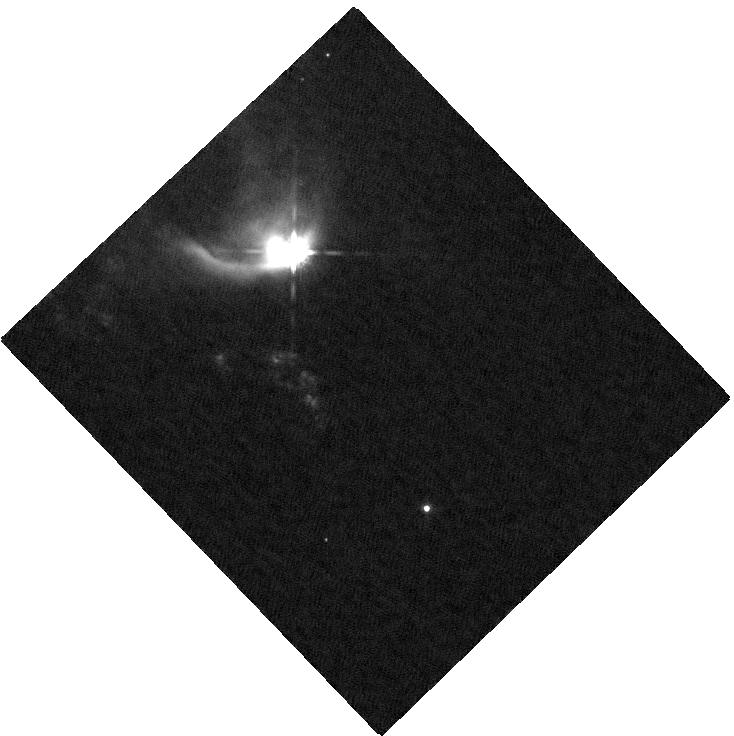
Target: LMZ9
Instrument: WFC3/IR
Filter: F160W
Exposure: 4 min
Observation ID: hst_11205_01_wfc3_ir_f160w_ia2a01

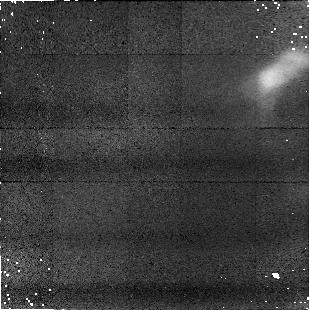
Target: LMZ7
Instrument: NICMOS/NIC1
Filter: F110W
Exposure: 11 min
Observation ID: na2a05010

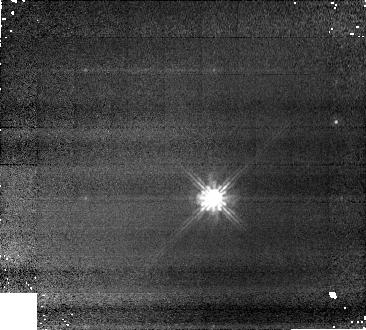
Target: N177
Instrument: NICMOS/NIC1
Filter: F110W
Exposure: 9 min
Observation ID: na2a12010

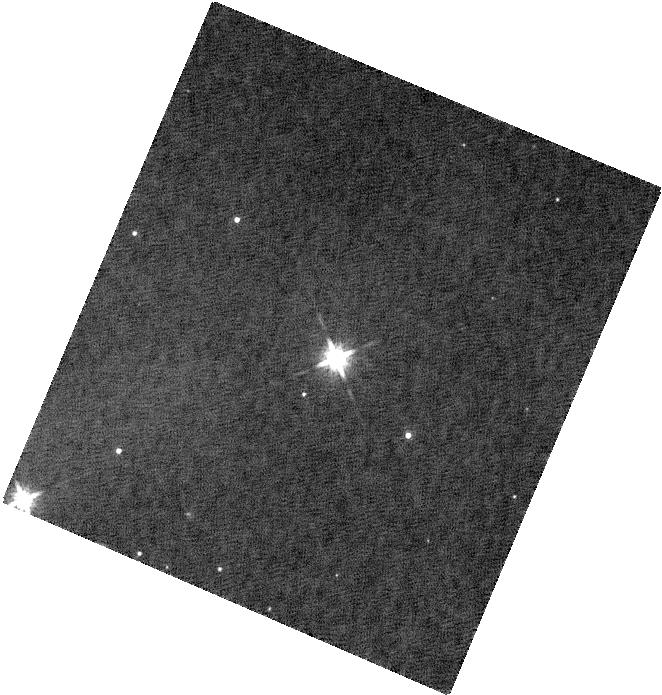
Target: N741
Instrument: WFC3/IR
Filter: F160W
Exposure: 5 min
Observation ID: hst_11205_17_wfc3_ir_f160w_ia2a17

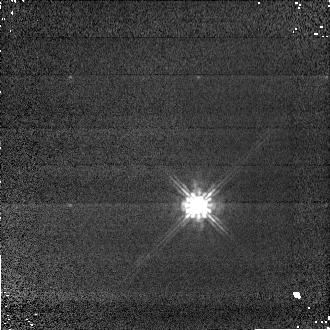
Target: N590
Instrument: NICMOS/NIC1
Filter: F110W
Exposure: 2 min
Observation ID: na2a02030

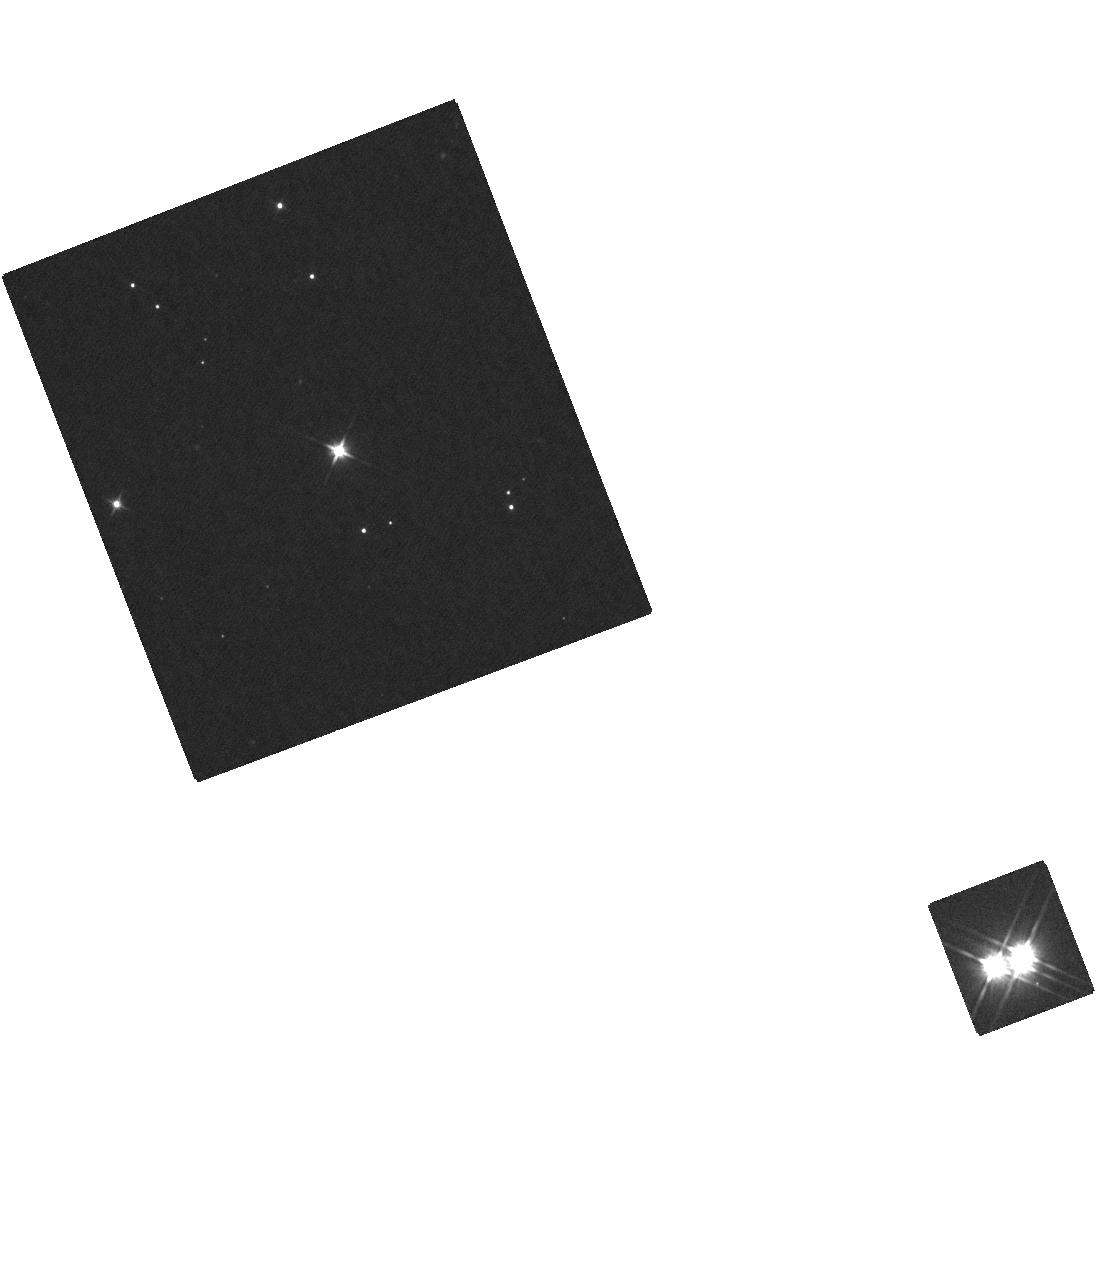
Target: N1211
Instrument: WFC3/IR
Filter: F110W
Exposure: 6 min
Observation ID: hst_11205_20_wfc3_ir_f110w_ia2a20

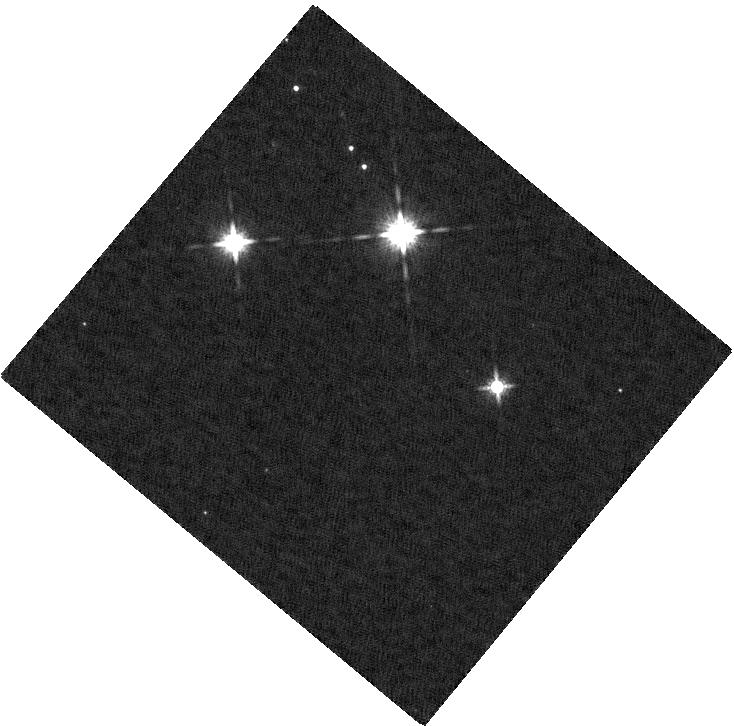
Target: N351
Instrument: WFC3/IR
Filter: F160W
Exposure: 5 min
Observation ID: hst_11205_15_wfc3_ir_f160w_ia2a15

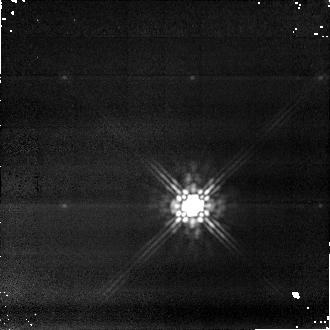
Target: N618
Instrument: NICMOS/NIC1
Filter: F160W
Exposure: 18 min
Observation ID: na2a16020

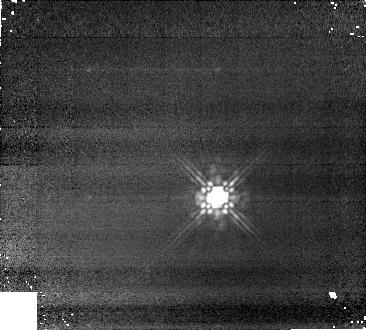
Target: N326
Instrument: NICMOS/NIC1
Filter: F160W
Exposure: 9 min
Observation ID: na2a14020

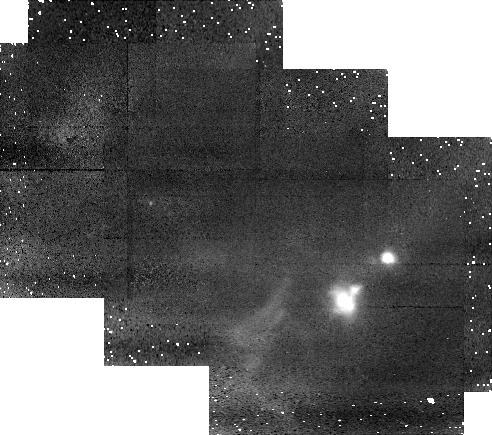
Target: LMZ9B
Instrument: NICMOS/NIC1
Filter: F110W
Exposure: 19 min
Observation ID: na2a07010

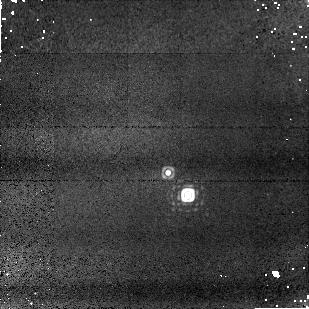
Target: N513
Instrument: NICMOS/NIC1
Filter: F164N
Exposure: 13 min
Observation ID: na2a21030

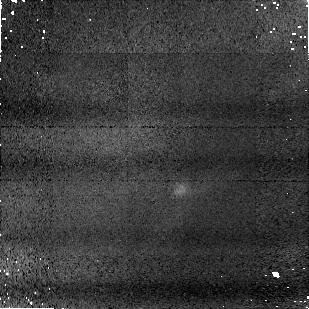
Target: C1-9
Instrument: NICMOS/NIC1
Filter: F160W
Exposure: 11 min
Observation ID: na2a06020

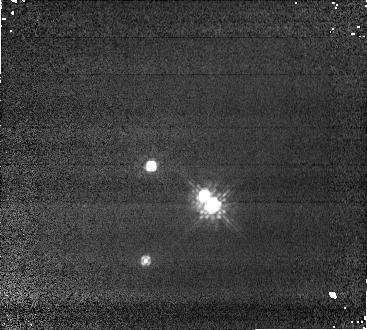
Target: N584
Instrument: NICMOS/NIC1
Filter: F110W
Exposure: 2 min
Observation ID: na2a22010

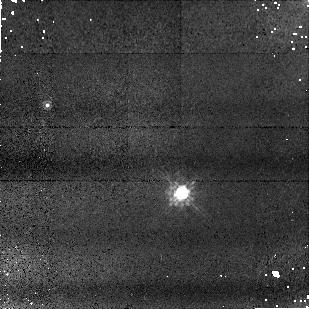
Target: N250
Instrument: NICMOS/NIC1
Filter: F110W
Exposure: 11 min
Observation ID: na2a26010

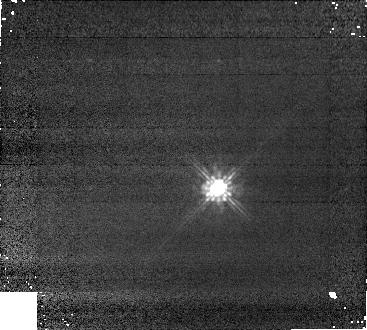
Target: N998
Instrument: NICMOS/NIC1
Filter: F110W
Exposure: 5 min
Observation ID: na2a19010

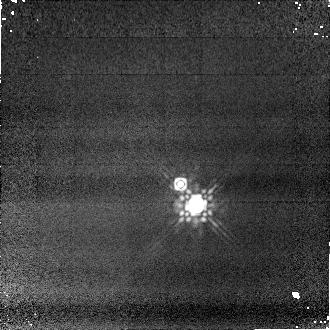
Target: N628
Instrument: NICMOS/NIC1
Filter: F160W
Exposure: 4 min
Observation ID: na2a22040

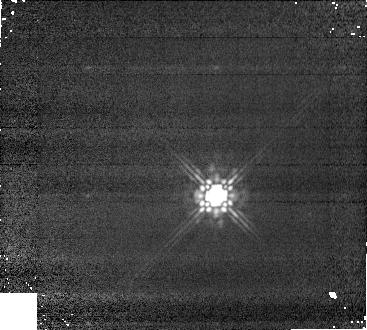
Target: N1116
Instrument: NICMOS/NIC1
Filter: F160W
Exposure: 5 min
Observation ID: na2a24020

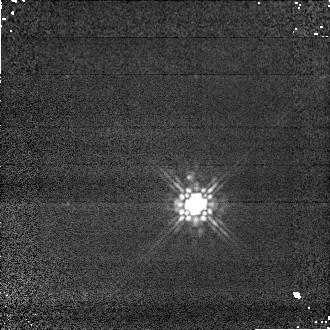
Target: N581
Instrument: NICMOS/NIC1
Filter: F160W
Exposure: 1 min
Observation ID: na2a04040

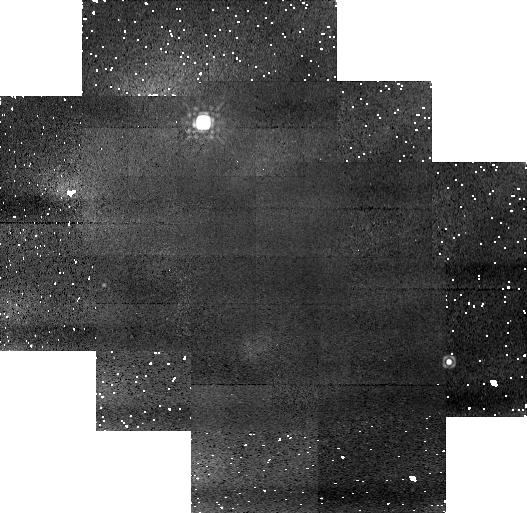
Target: ORIBSMM39B
Instrument: NICMOS/NIC1
Filter: F160W
Exposure: 19 min
Observation ID: na2a10020

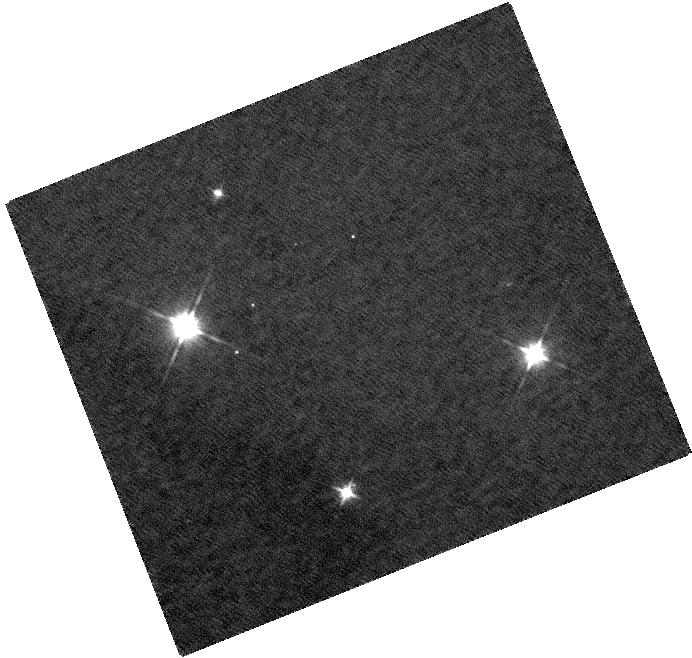
Target: N739
Instrument: WFC3/IR
Filter: F110W
Exposure: 5 min
Observation ID: hst_11205_18_wfc3_ir_f110w_ia2a18

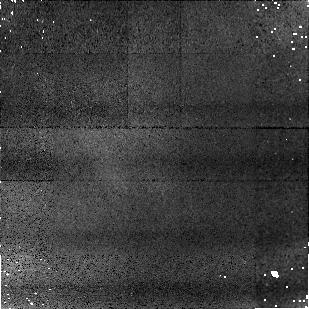
Target: C1-20
Instrument: NICMOS/NIC1
Filter: F110W
Exposure: 11 min
Observation ID: na2a08010

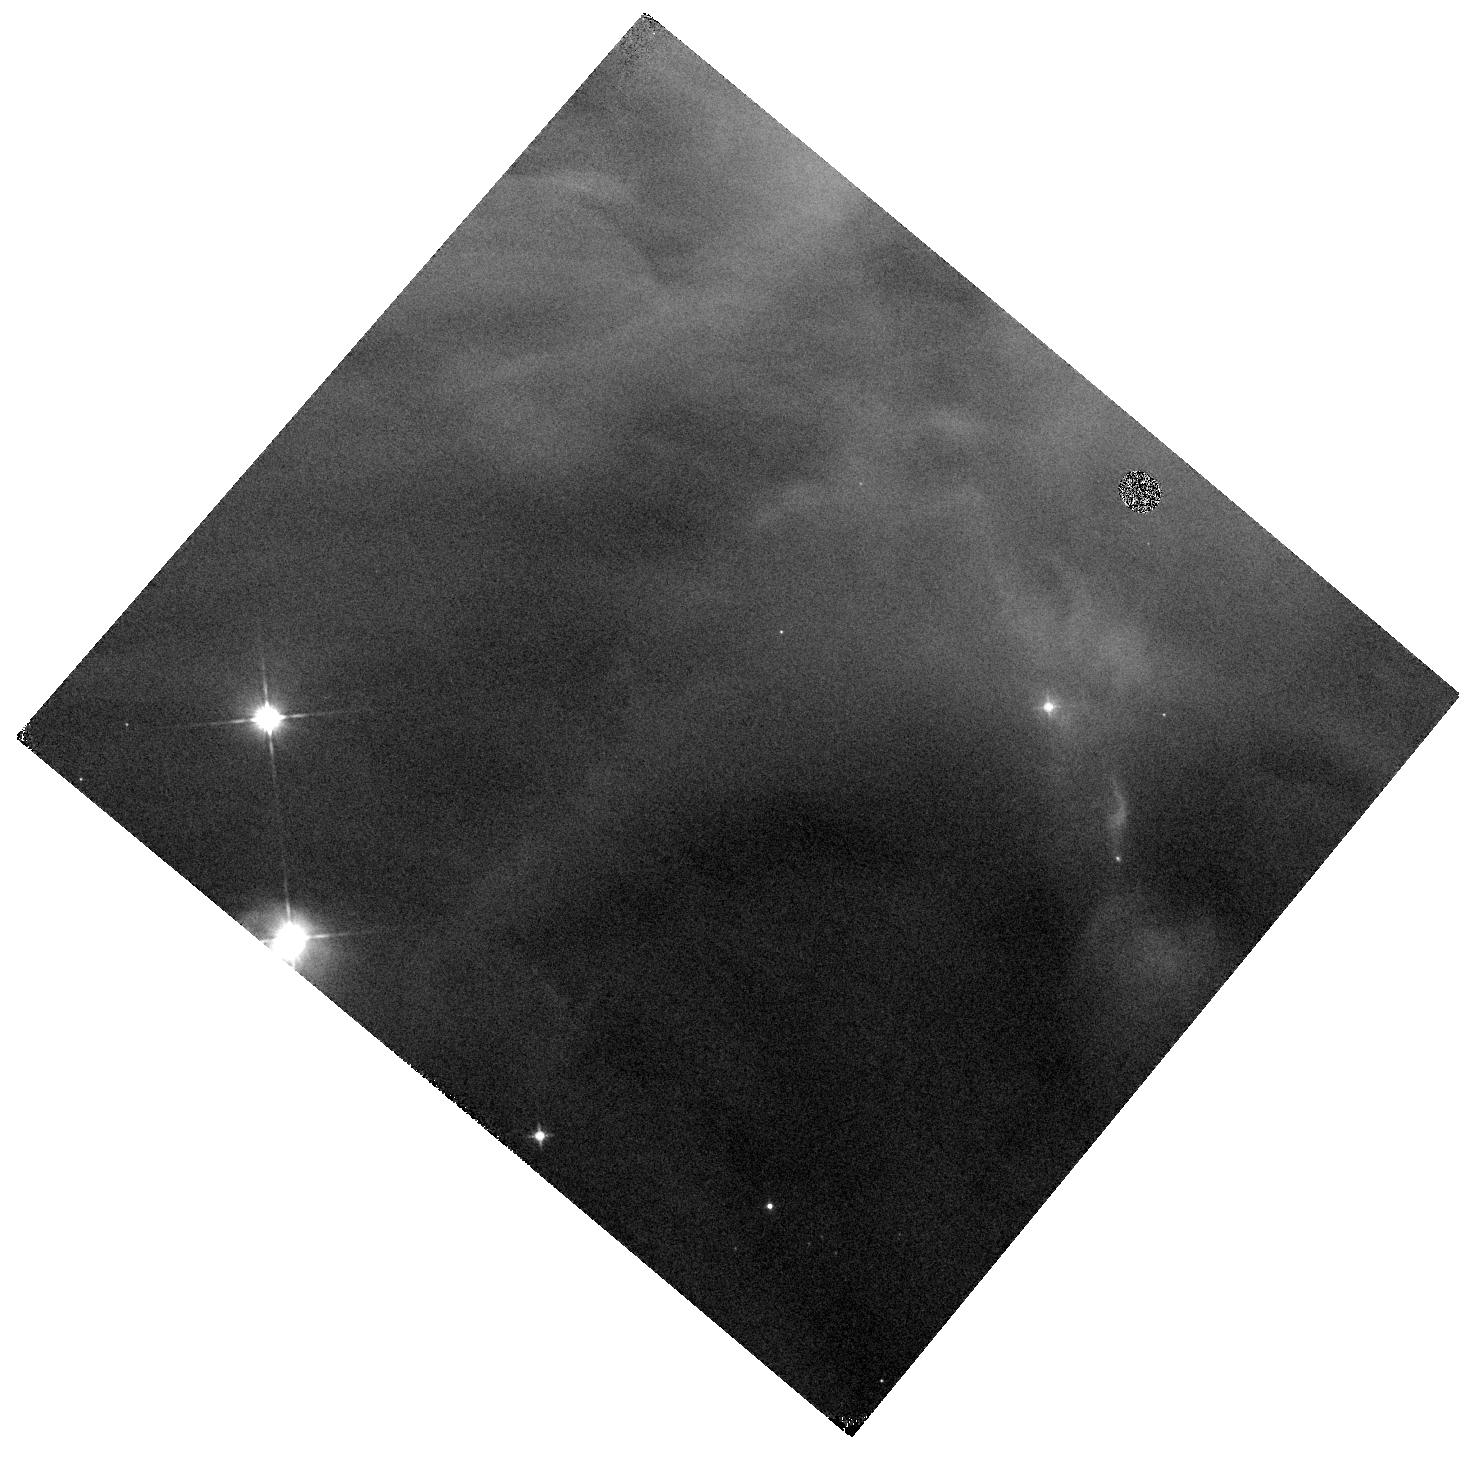
Target: ORIBSMM39C
Instrument: WFC3/IR
Filter: F110W
Exposure: 3 min
Observation ID: hst_11205_11_wfc3_ir_f110w_ia2a11

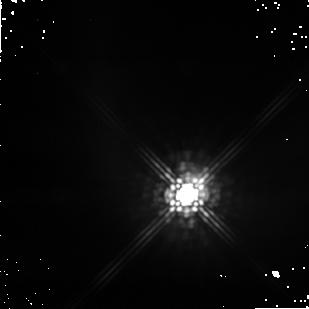
Target: V1647ORI
Instrument: NICMOS/NIC1
Filter: F160W
Exposure: 11 min
Observation ID: na2a02020

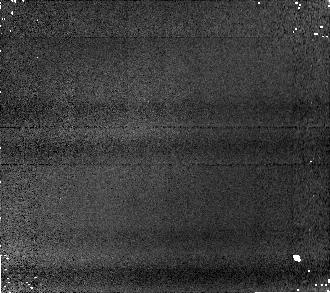
Target: N1284
Instrument: NICMOS/NIC1
Filter: F160W
Exposure: 8 min
Observation ID: na2a25020

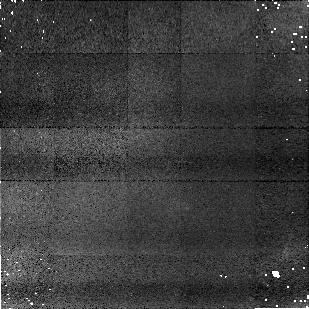
Target: HH22
Instrument: NICMOS/NIC1
Filter: F110W
Exposure: 11 min
Observation ID: na2a04010

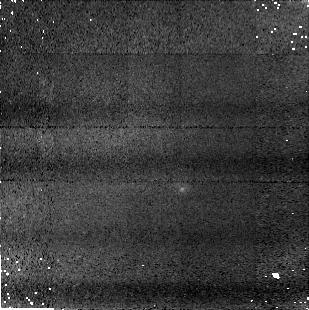
Target: ORIBSMM38
Instrument: NICMOS/NIC1
Filter: F160W
Exposure: 11 min
Observation ID: na2a09020

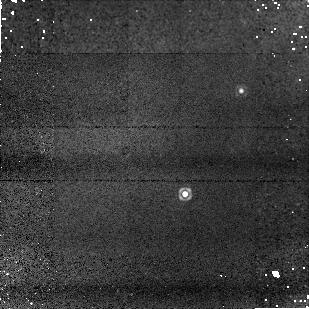
Target: N602
Instrument: NICMOS/NIC1
Filter: F164N
Exposure: 17 min
Observation ID: na2a23030

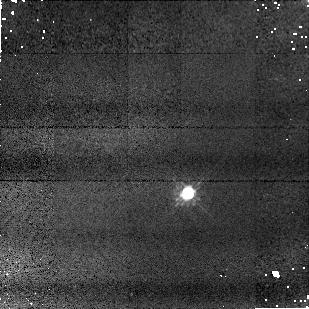
Target: N519
Instrument: NICMOS/NIC1
Filter: F110W
Exposure: 5 min
Observation ID: na2a21040

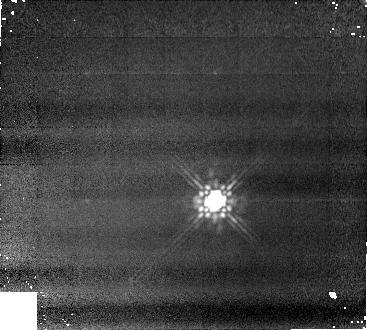
Target: N281
Instrument: NICMOS/NIC1
Filter: F160W
Exposure: 13 min
Observation ID: na2a13020

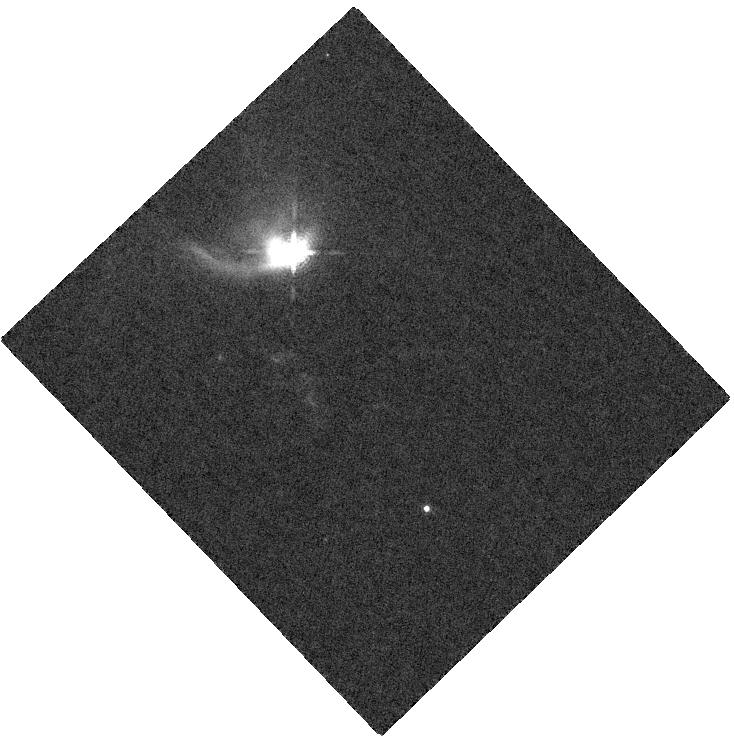
Target: LMZ9
Instrument: WFC3/IR
Filter: F164N
Exposure: 3 min
Observation ID: hst_11205_01_wfc3_ir_f164n_ia2a01

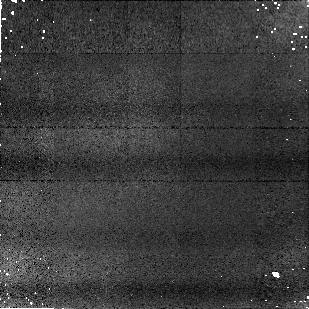
Target: C1-9
Instrument: NICMOS/NIC1
Filter: F110W
Exposure: 11 min
Observation ID: na2a06010

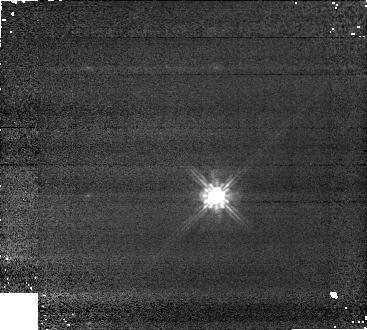
Target: N1116
Instrument: NICMOS/NIC1
Filter: F110W
Exposure: 5 min
Observation ID: na2a24010

The Effects of Multiplicity on the Evolution of Young Stellar Objects: A NICMOS Imaging Study (PI: Muzerolle, James)

We propose to use NICMOS to investigate the multiplicity of young stellar objects (YSOs) in the Orion B molecular cloud. Previous observations with the Spitzer Space Telescope have revealed a remarkable star forming filament near the NGC 2068 reflection nebula. The population of YSOs associated with the filament exhibit a surprisingly wide range of circumstellar evolutionary states, from deeply embedded protostars to T Tauri accretion disks. Many of the circumstellar disks themselves show evidence for significant dust evolution, including grain growth and settling and cleared inner holes, apparently in spite of the very young age of these stars. We will estimate the binary fraction of a representative sample of objects in these various stages of evolution in order to test whether companions may play a significant role in that evolution.